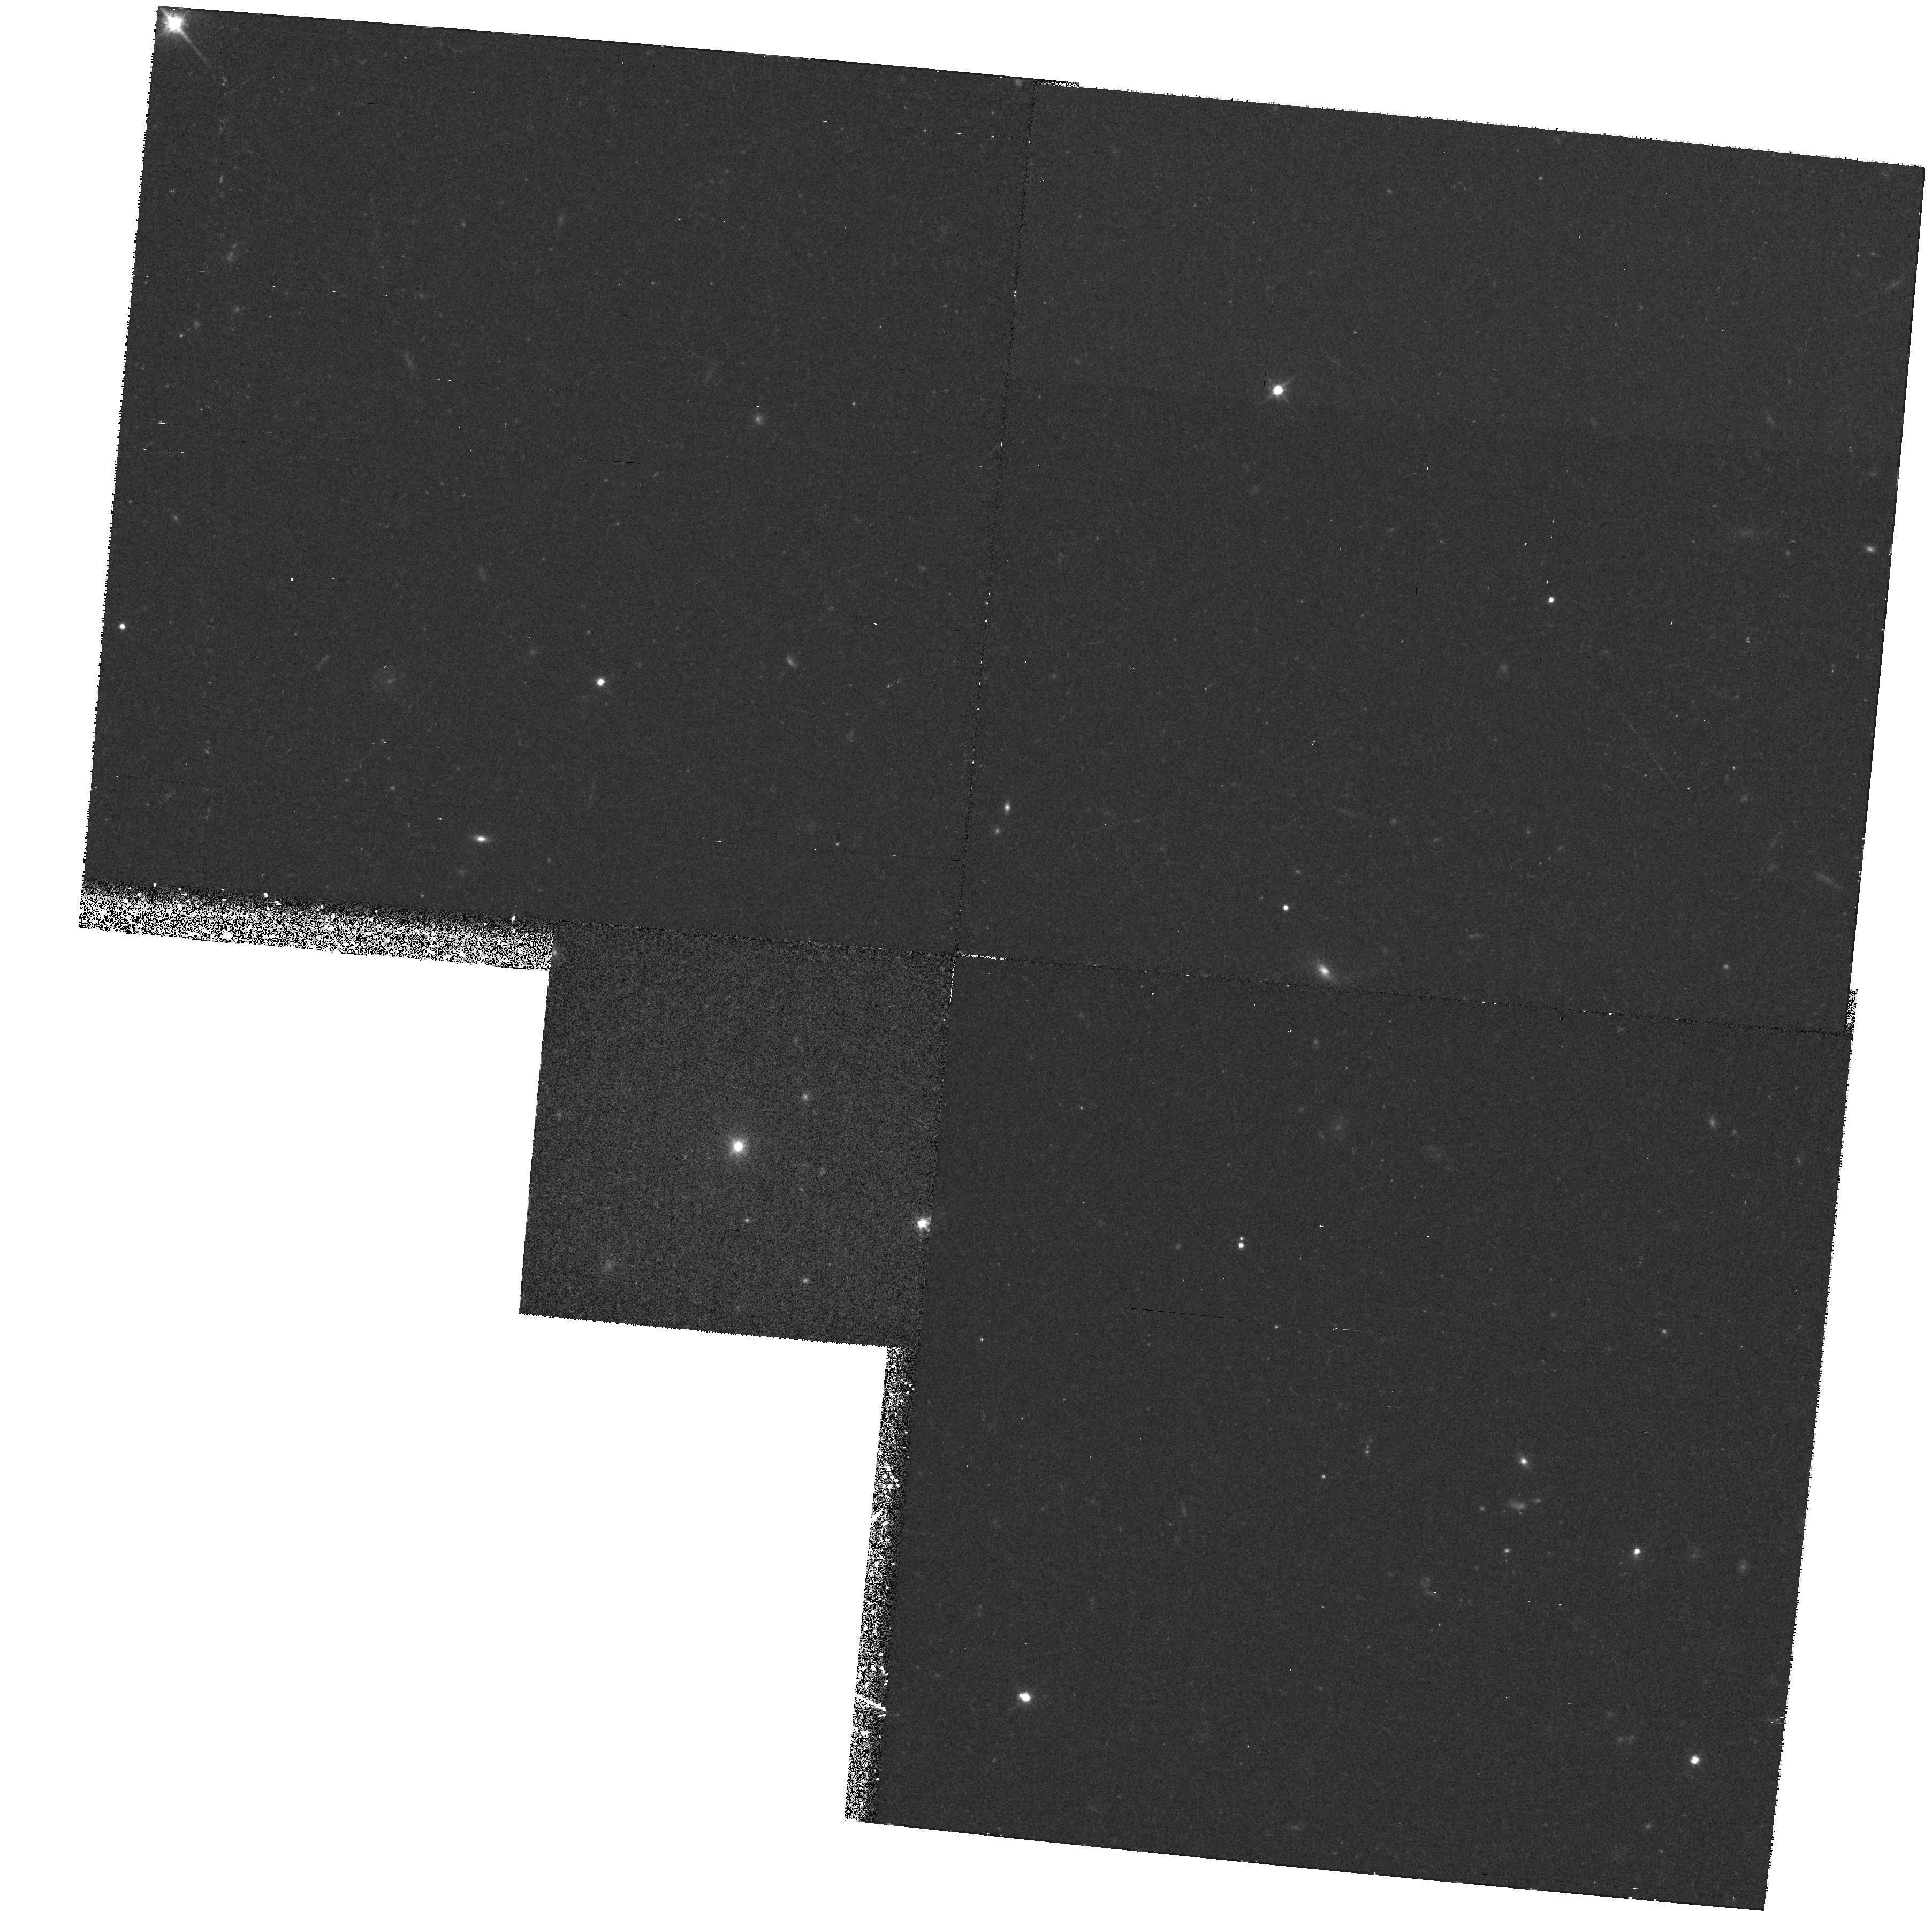
Target: QSO0828+493. Instrument: WFPC2/PC. Filter: F814W. Exposure: 34 min. Observation ID: hst_5939_02_wfpc2_pc_f814w_u2x702

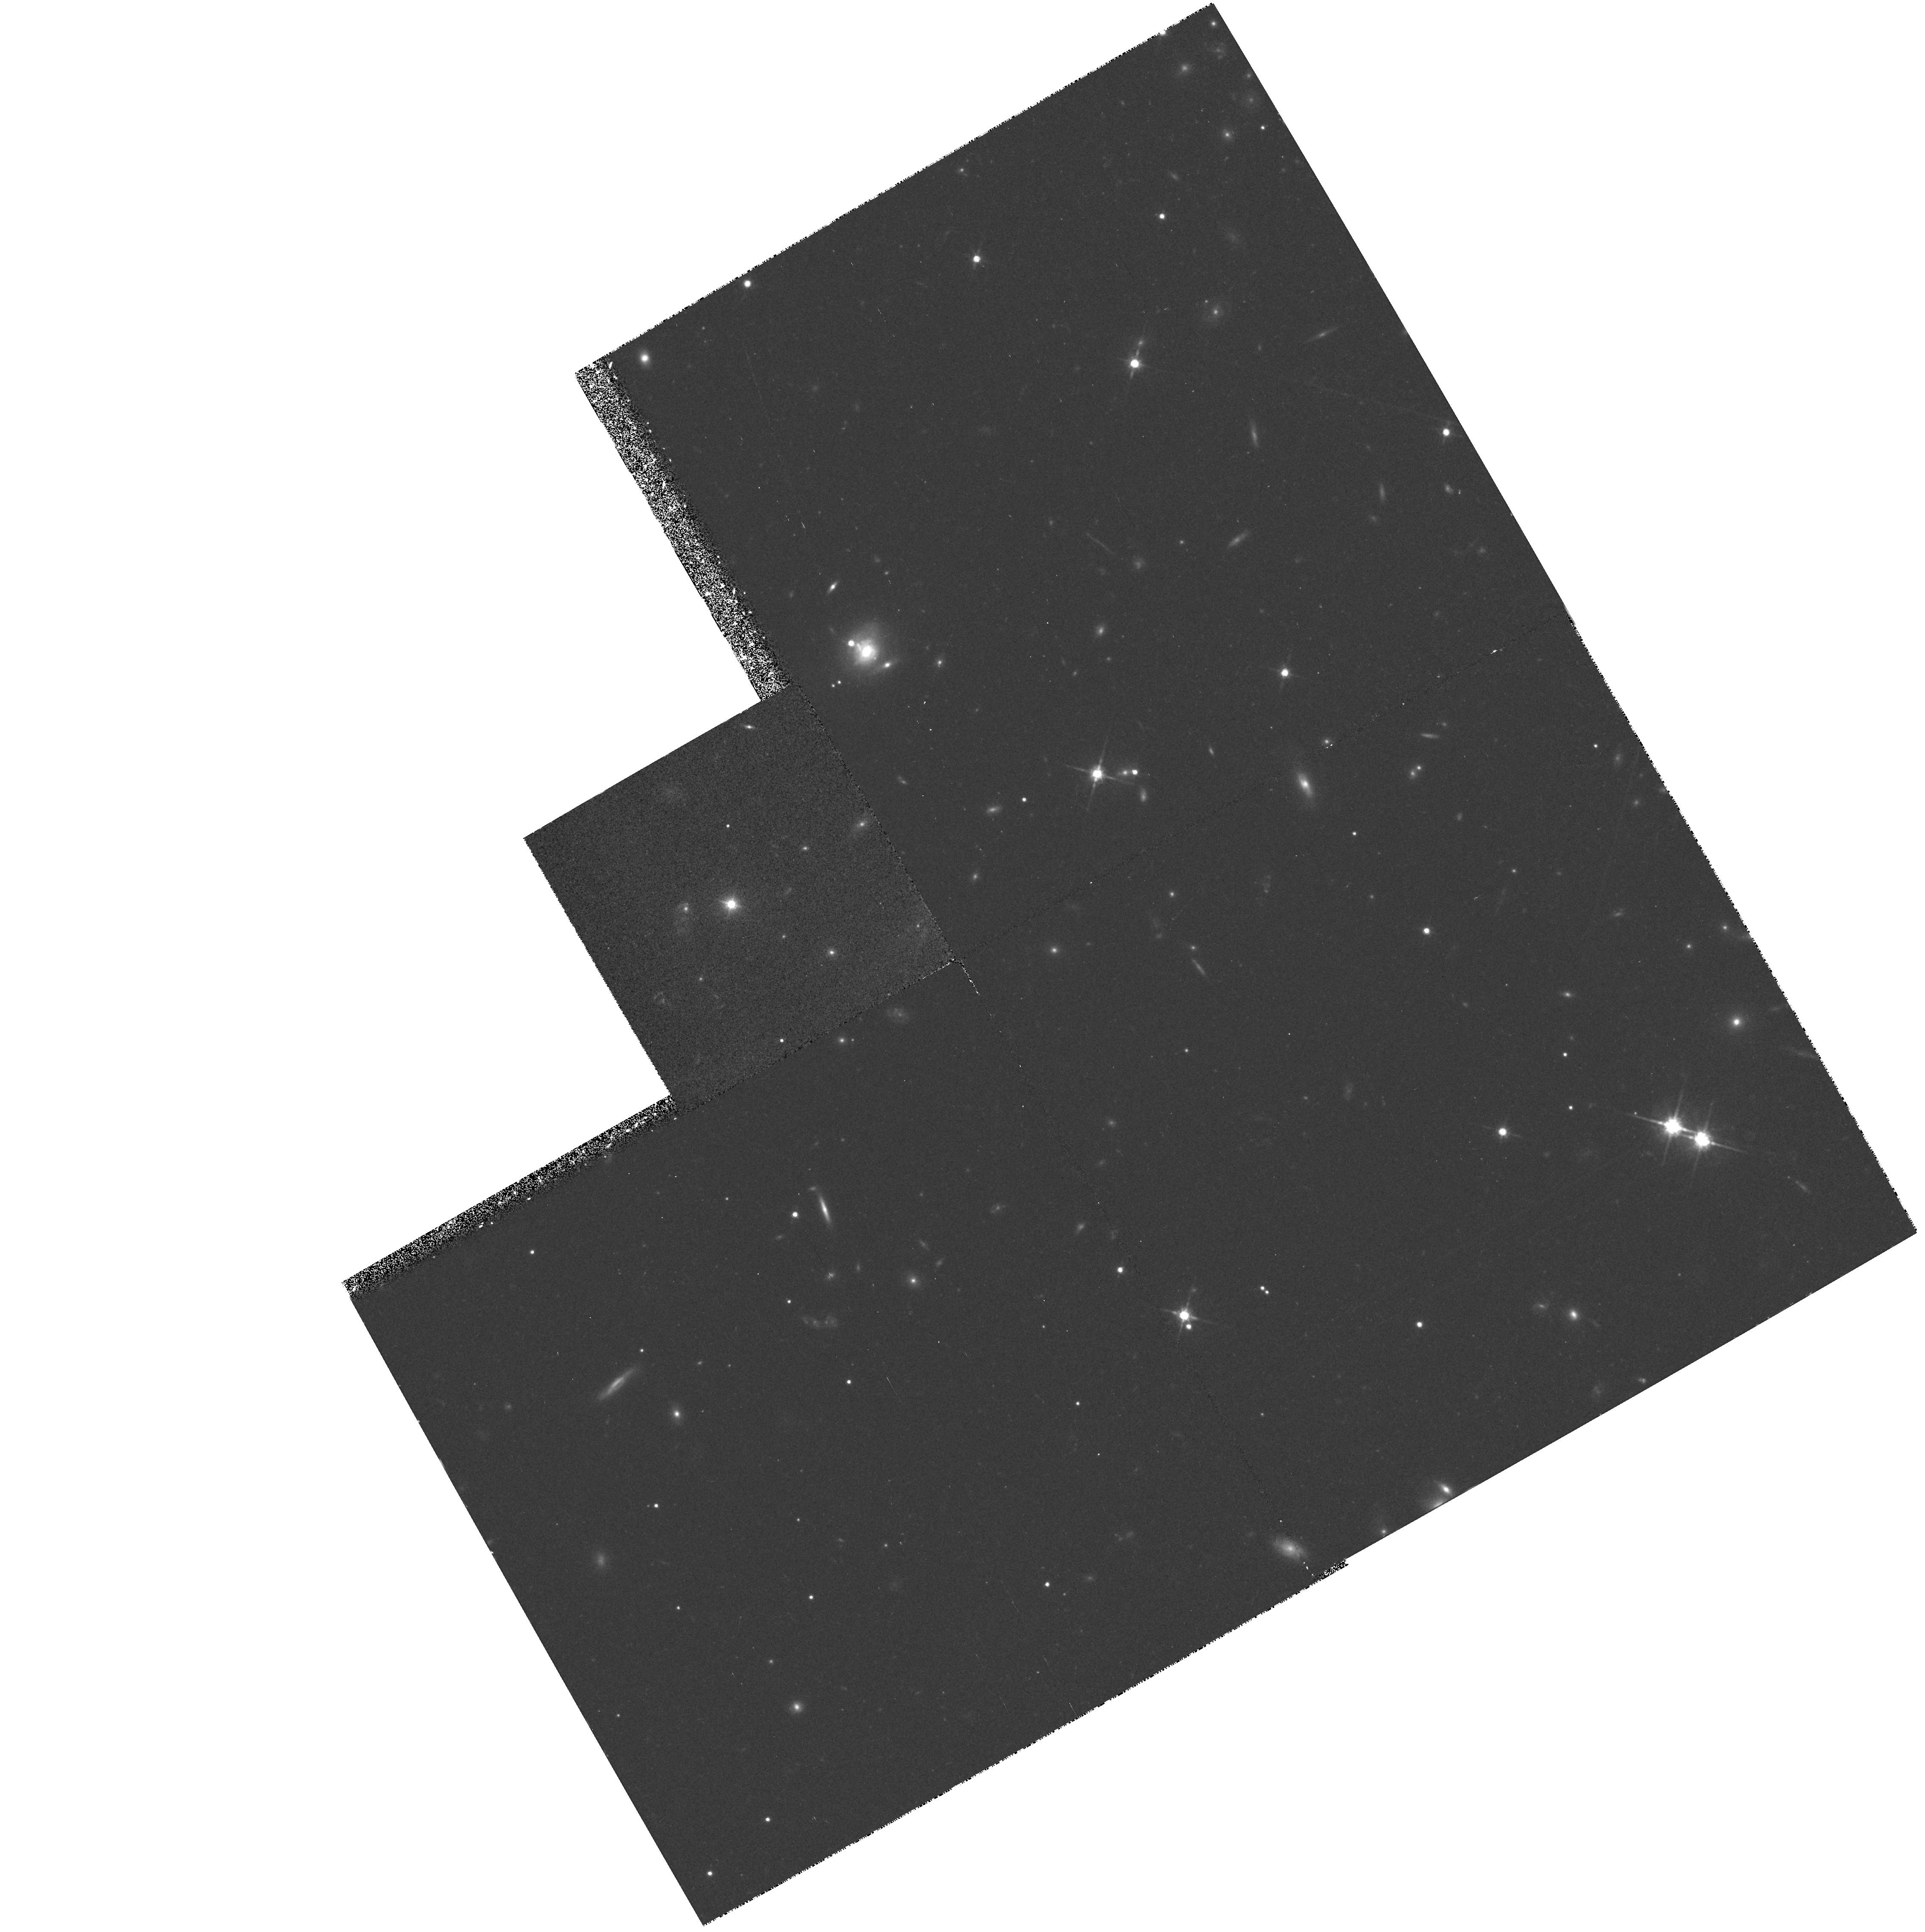
Target: QSO1823+568. Instrument: WFPC2/PC. Filter: F814W. Exposure: 35 min. Observation ID: hst_5939_06_wfpc2_pc_f814w_u2x706

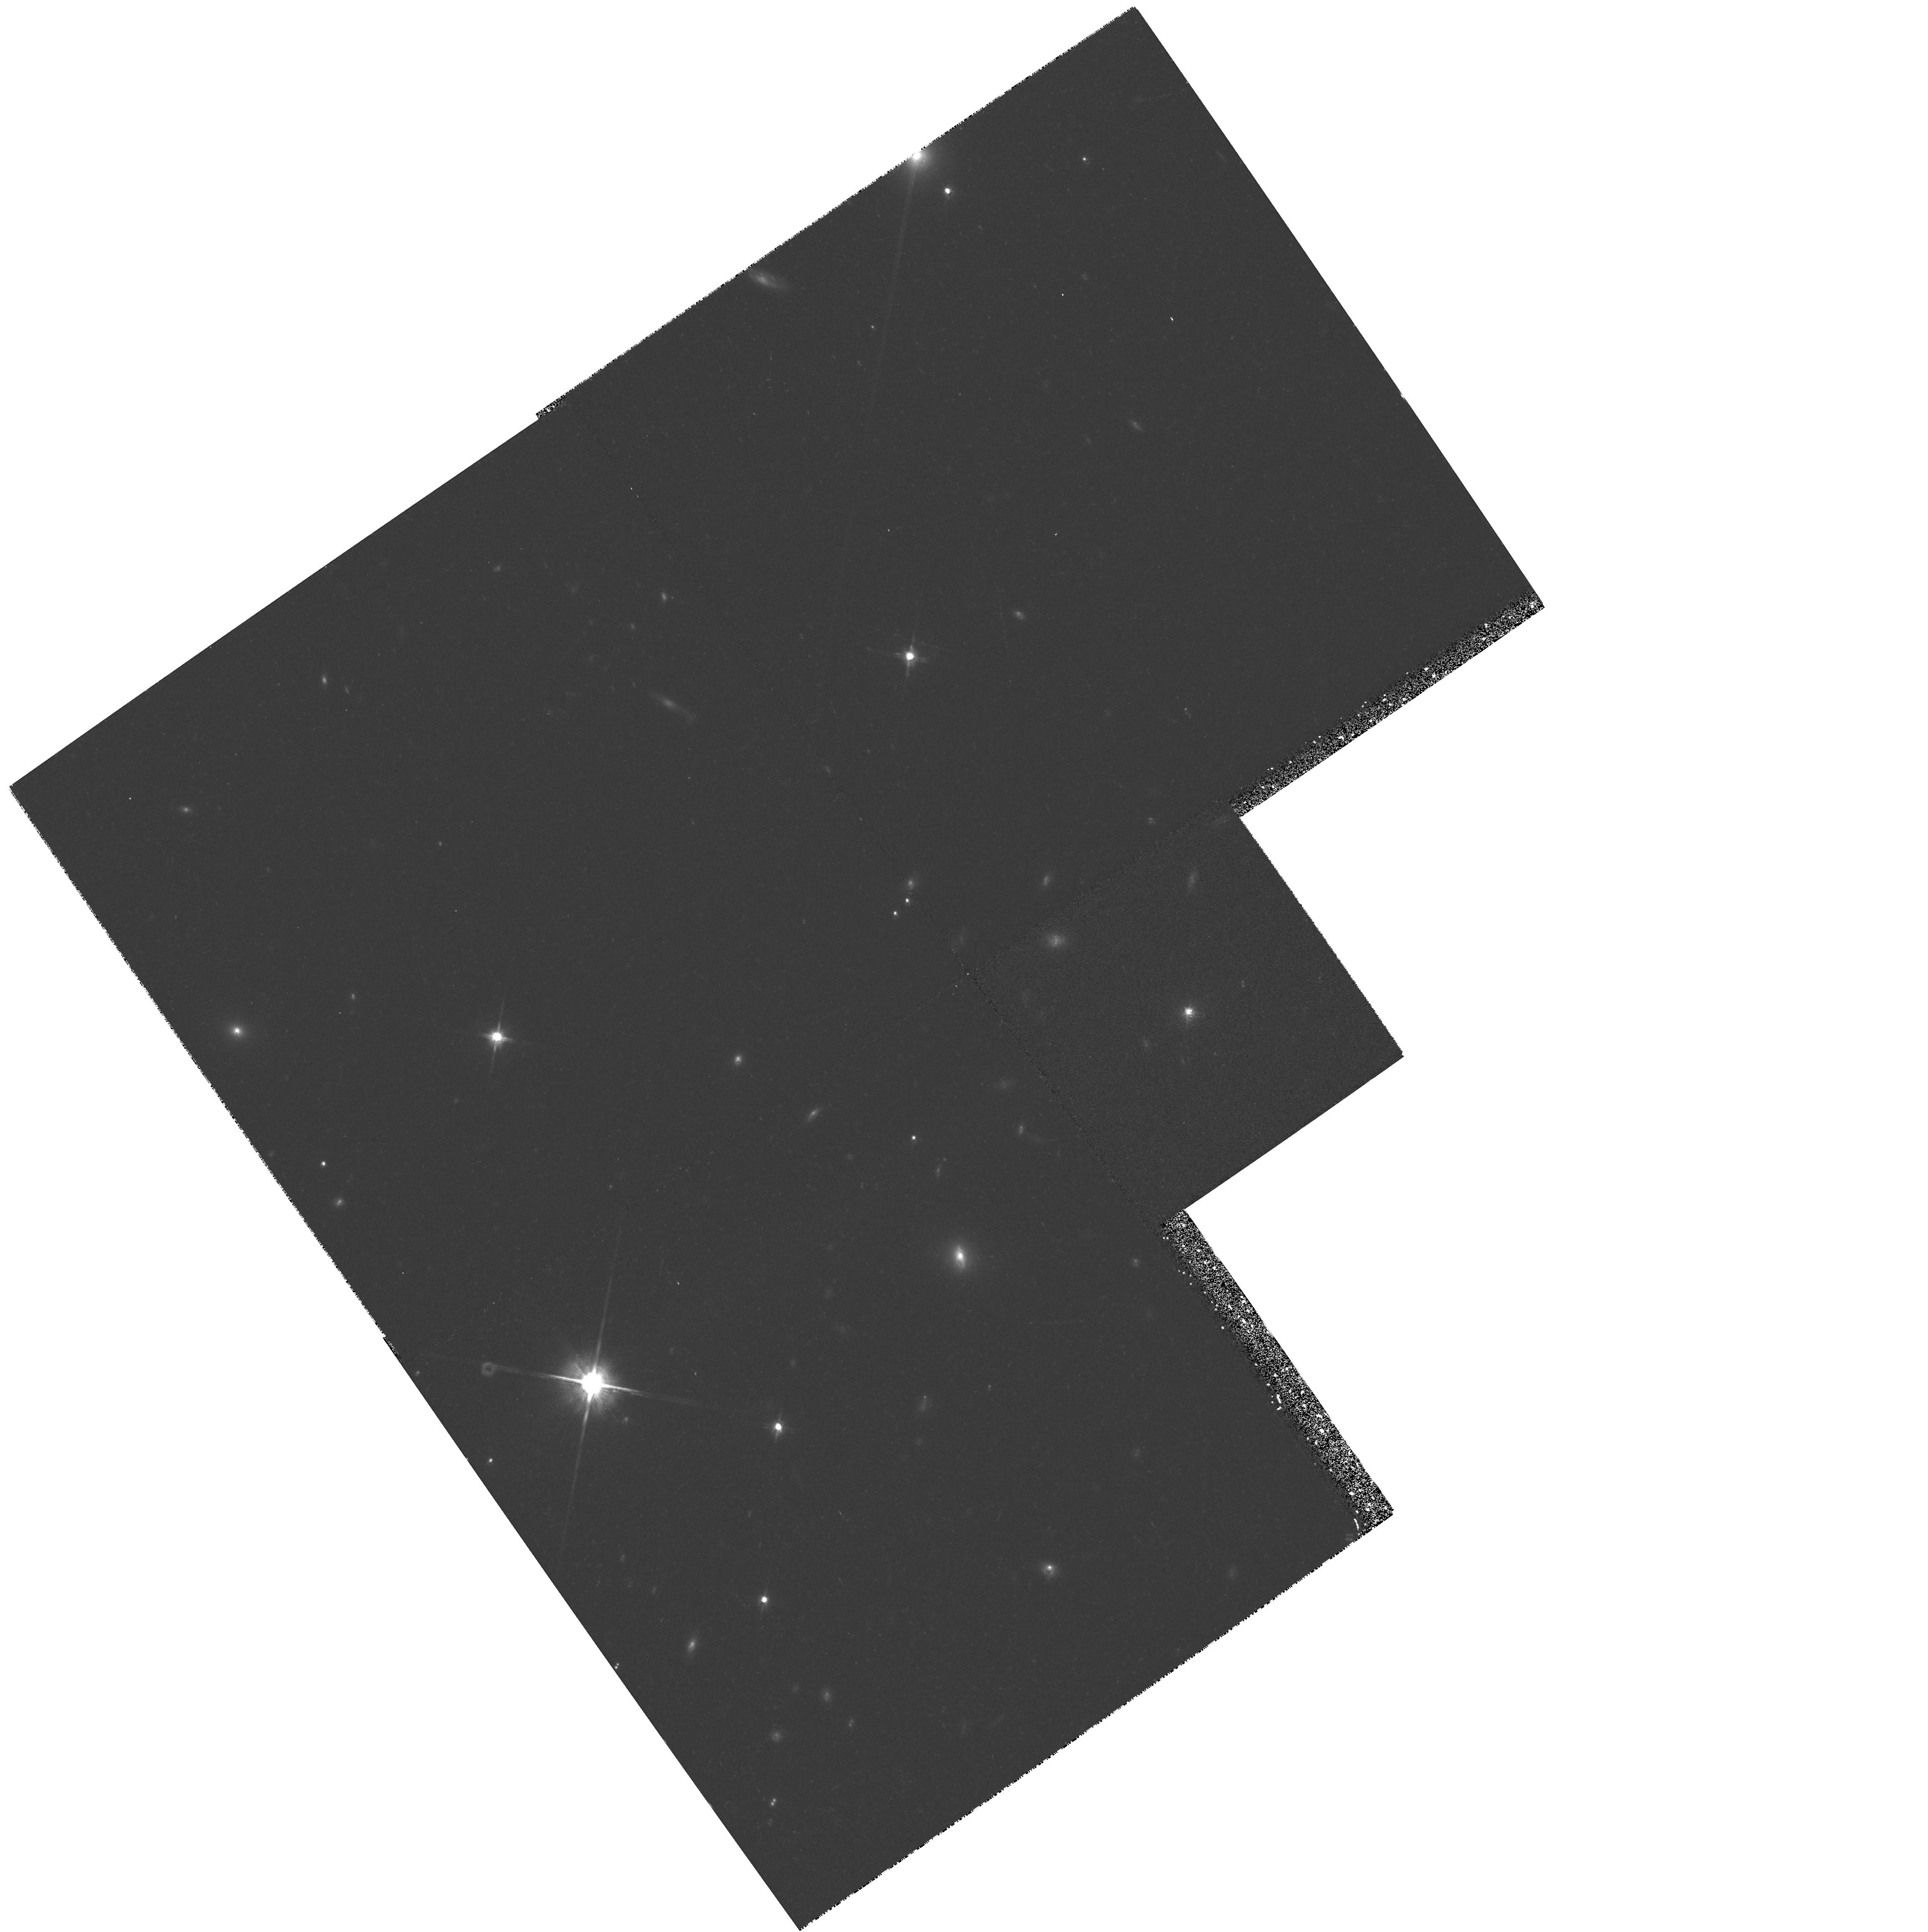
Target: PKS1538+149. Instrument: WFPC2/PC. Filter: F814W. Exposure: 28 min. Observation ID: hst_5939_04_wfpc2_pc_f814w_u2x704

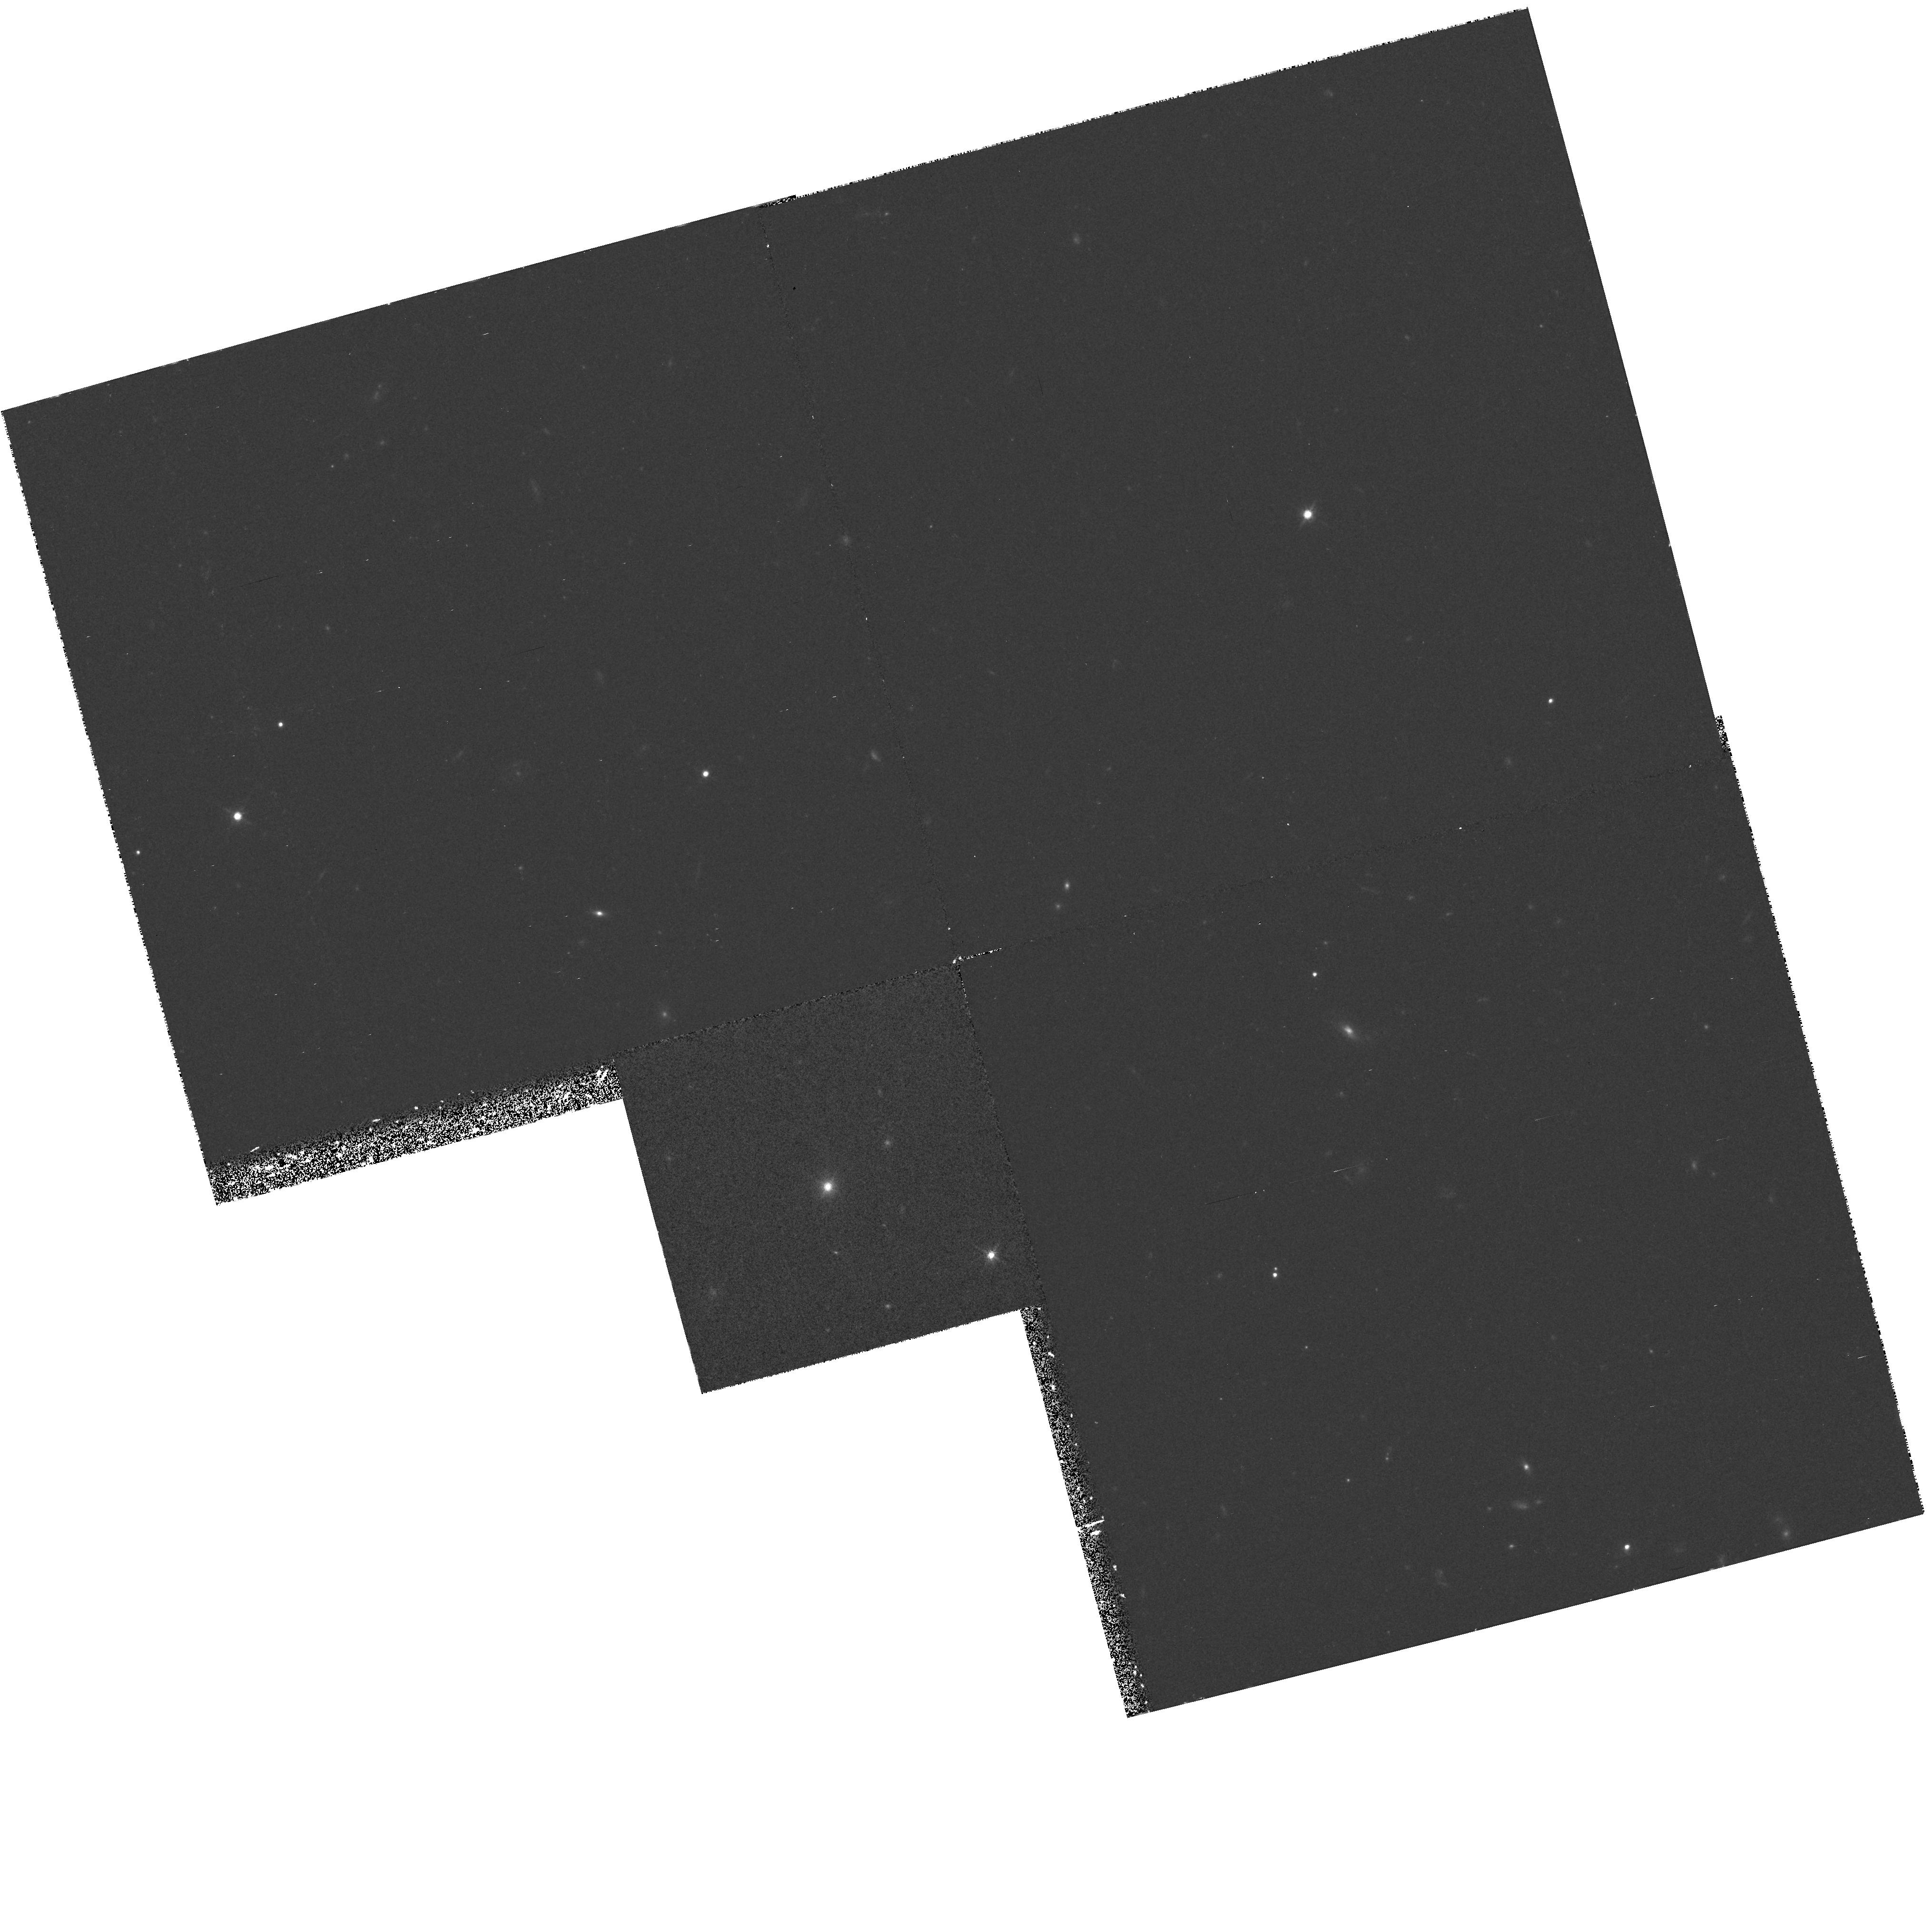
Target: QSO0828+493. Instrument: WFPC2/PC. Filter: F814W. Exposure: 34 min. Observation ID: hst_5939_01_wfpc2_pc_f814w_u2x701

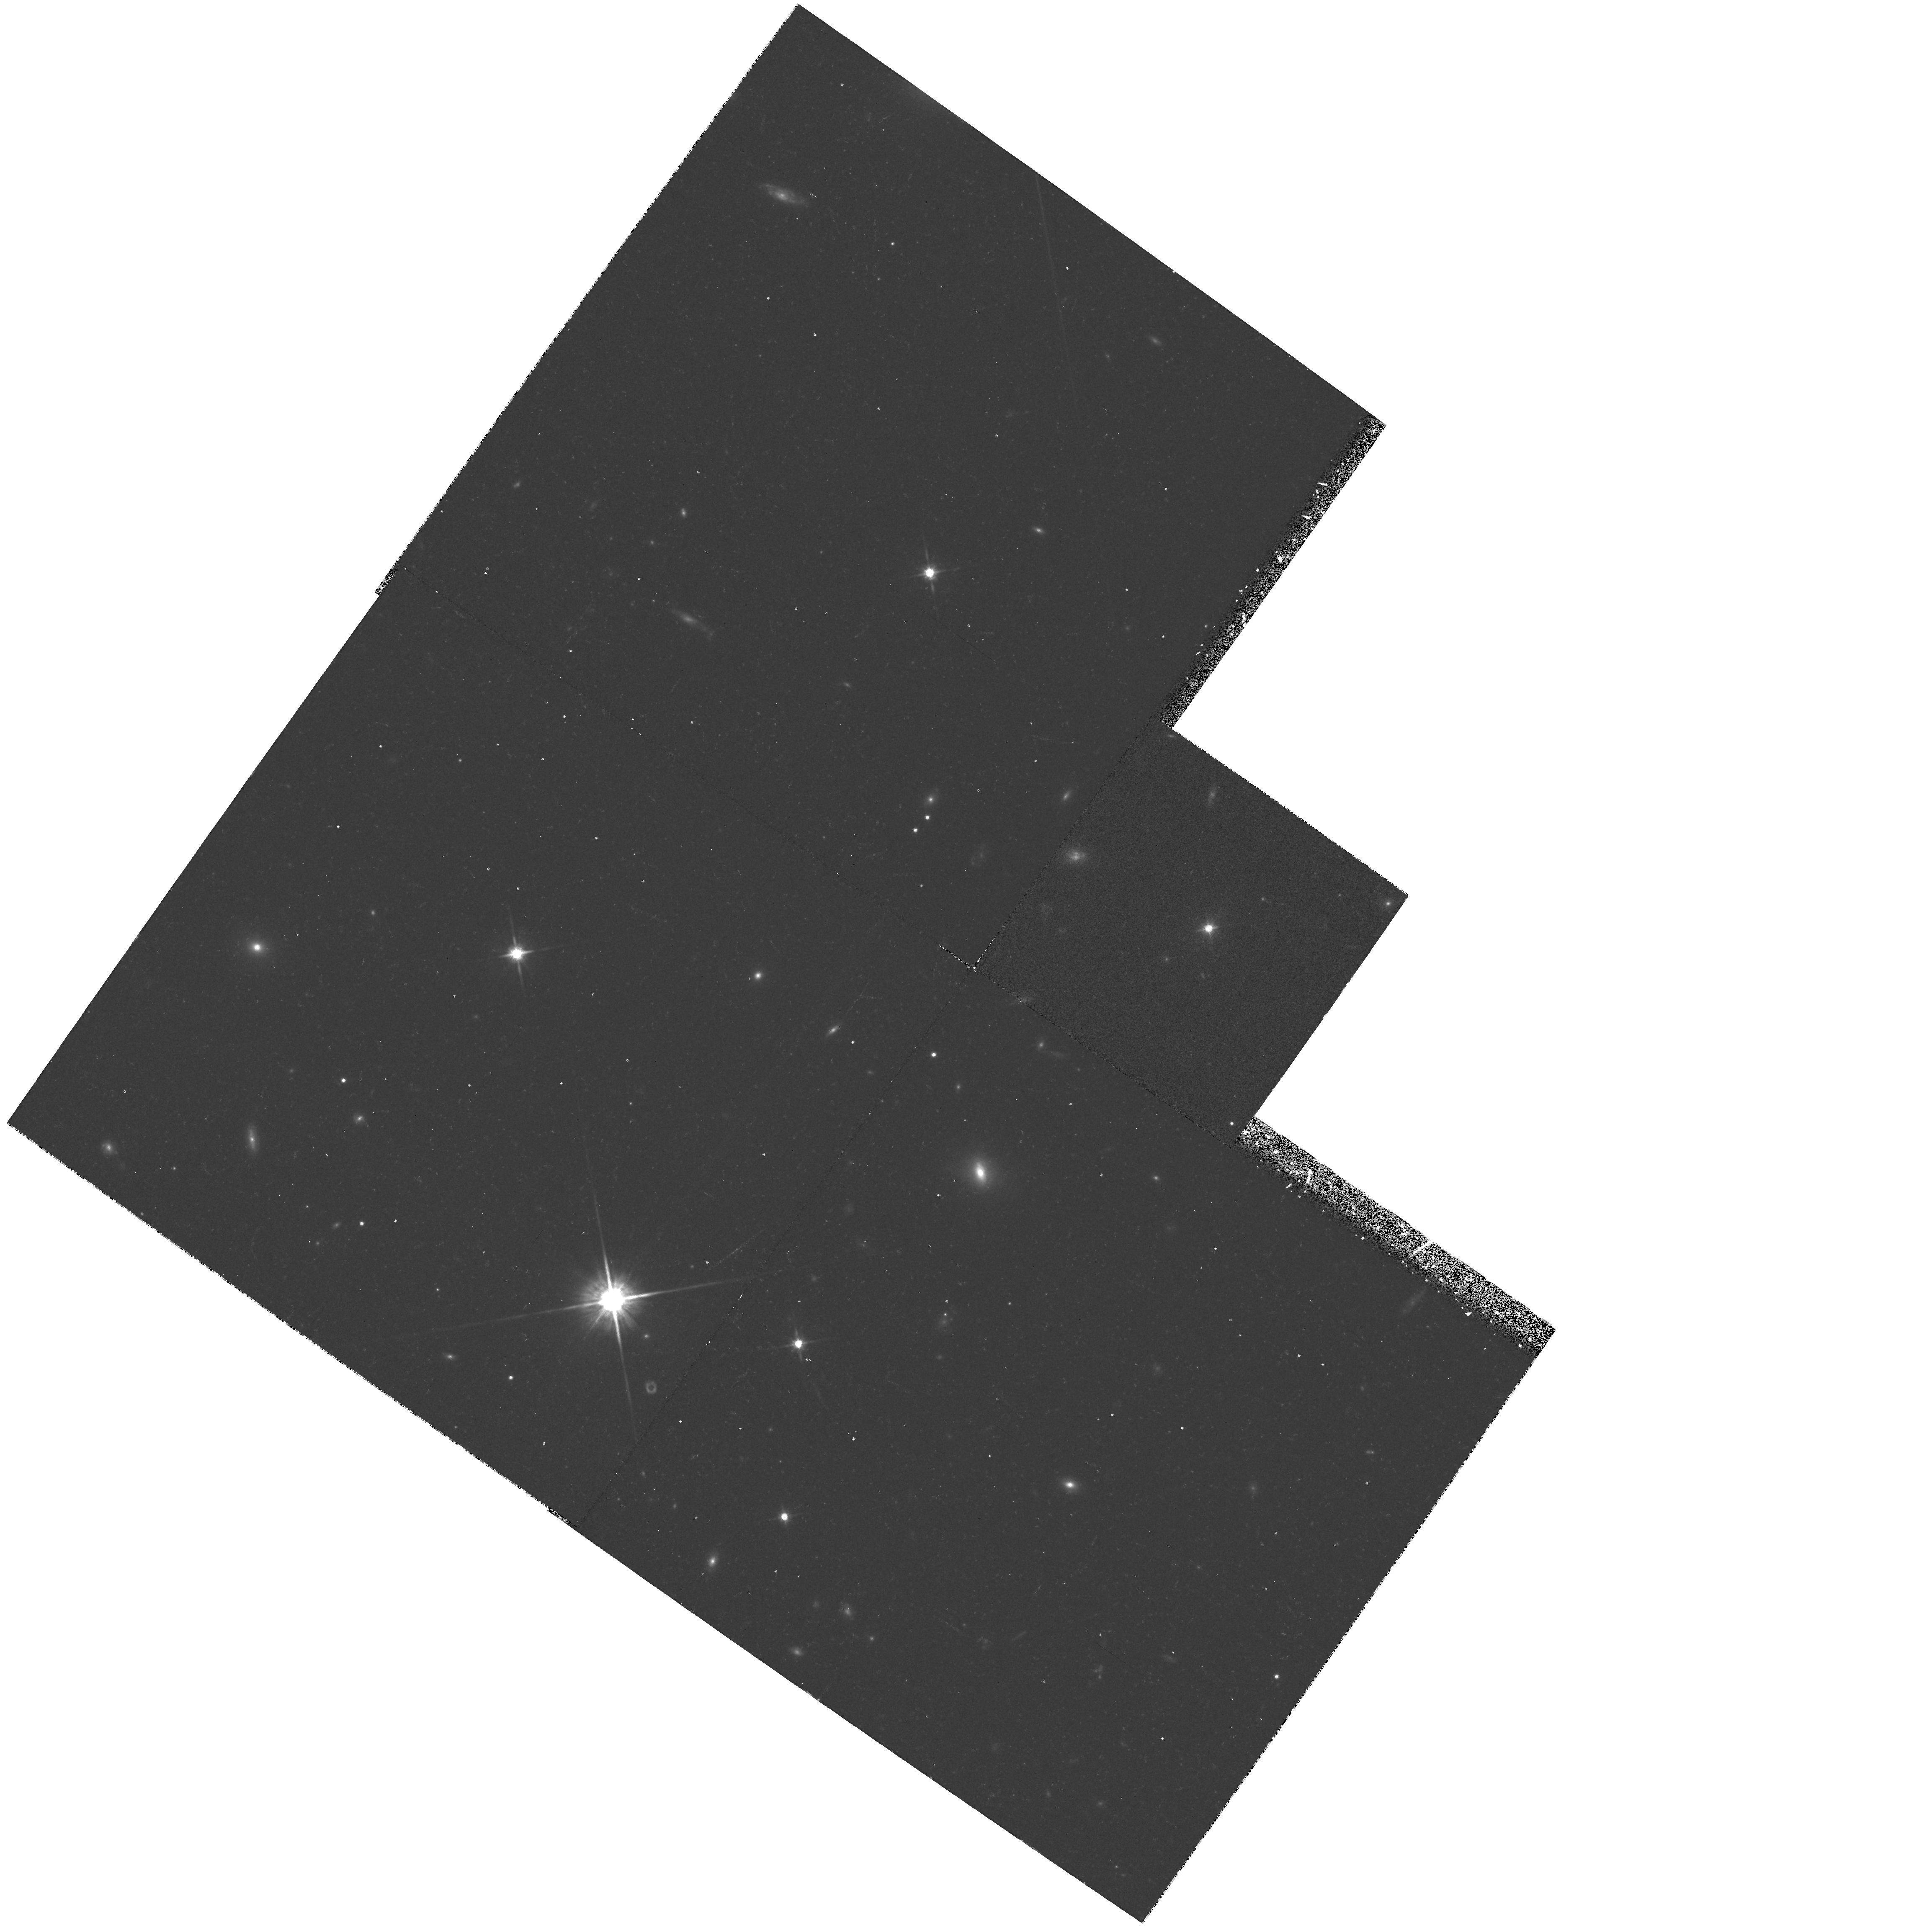
Target: PKS1538+149. Instrument: WFPC2/PC. Filter: F814W. Exposure: 28 min. Observation ID: hst_5939_03_wfpc2_pc_f814w_u2x703

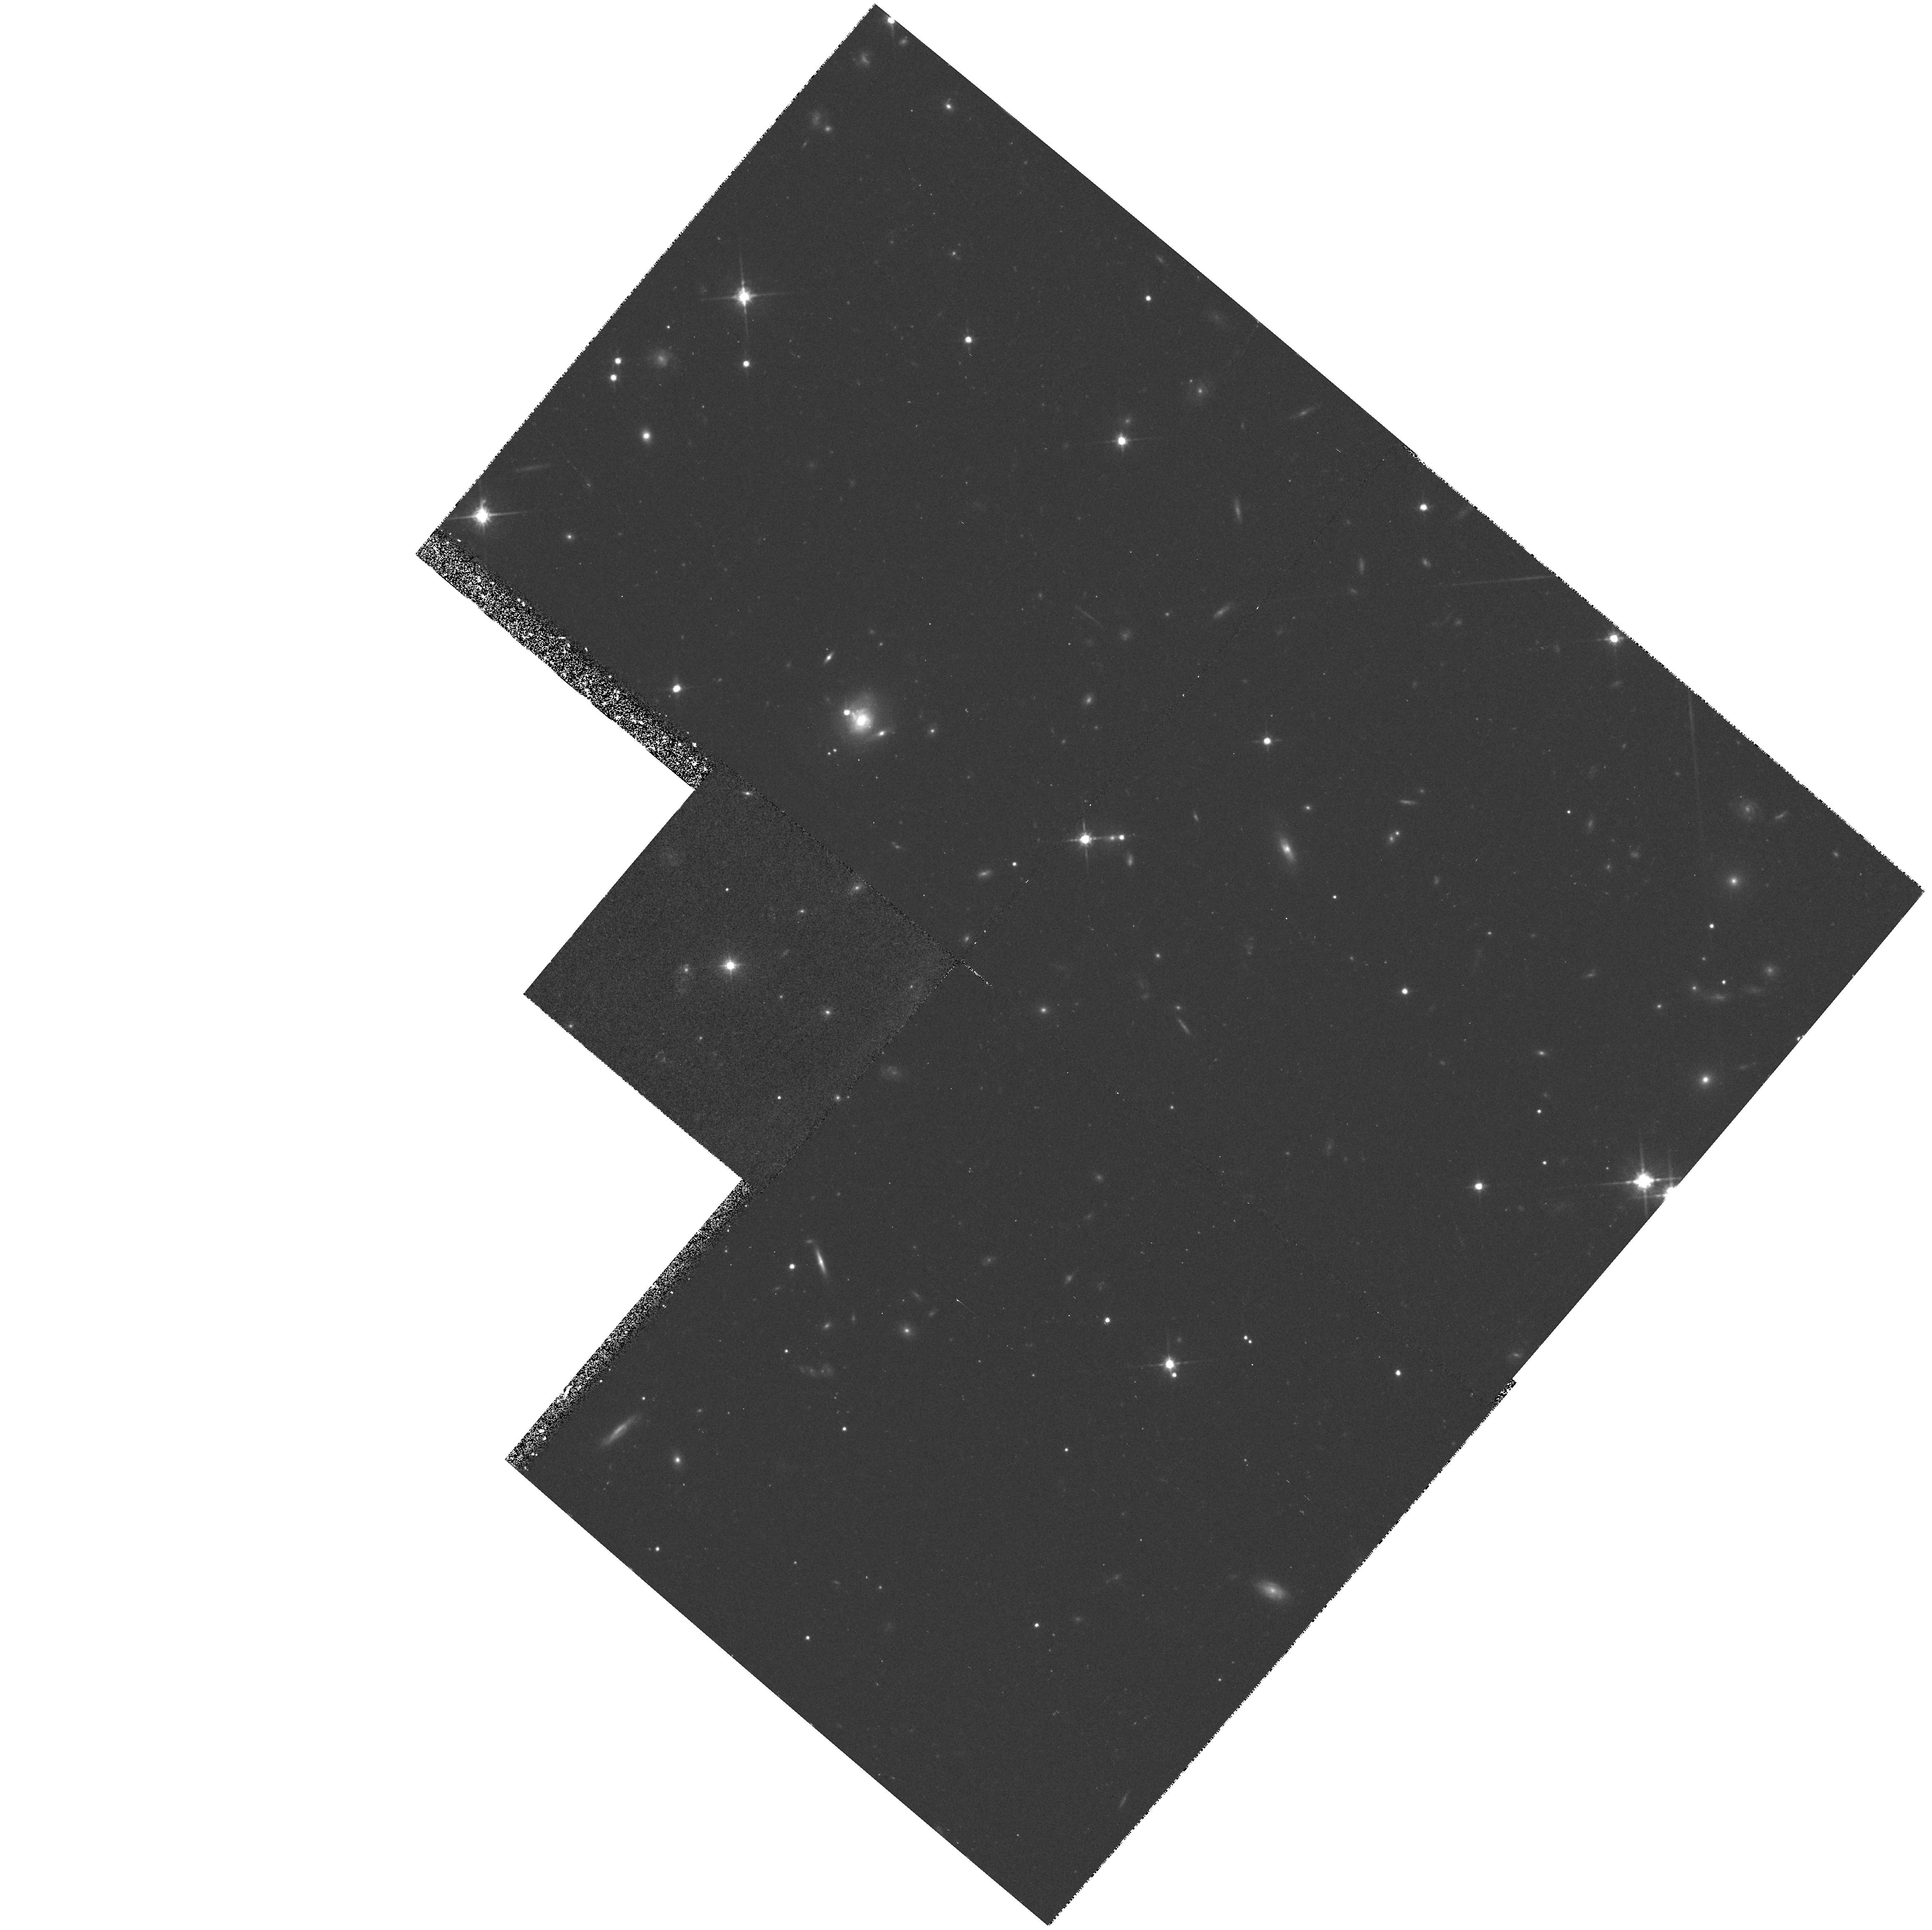
Target: QSO1823+568. Instrument: WFPC2/PC. Filter: F814W. Exposure: 35 min. Observation ID: hst_5939_05_wfpc2_pc_f814w_u2x705

Evolution in the Isotropic Properties of BL Lac Objects (PI: Urry, Claudia Megan)

Although high quality imaging of a few local BL Lac objects shows they are in giant elliptical galaxies, nothing is known about host galaxies at higher redshifts. Similarly, nearby BL Lac objects appear to be in rich clusters of galaxies but little is known about the evolution of these environments. Some nearby BL Lacs have close companions (r~<2''), possibly indicating that interactions are important the BL Lac phenomenon. There is disagreement about whether local z<0.3 and distant (z>0.5) BL Lac objects are the same thing or the latter are more closely related to quasars. The host galaxies and environments of local objects support the idea that BL Lacs are aligned versions of low-luminosity (FRI) radio galaxies, the so-called ``unified scheme,'' but as FRIs are only observed locally the extension of this scheme to higher redshift is unclear. We propose to study the host galaxies and environments of four radio-selected BL Lac objects from a well-defined, complete sample at high redshift (0.5 < z < 1), to measure evolution in the isotropic properties of BL Lac objects and to determine whether the low- and high-redshift BL Lacs are similar or are distinct classes. No comparable HST data exist or are planned for any BL Lac objects.